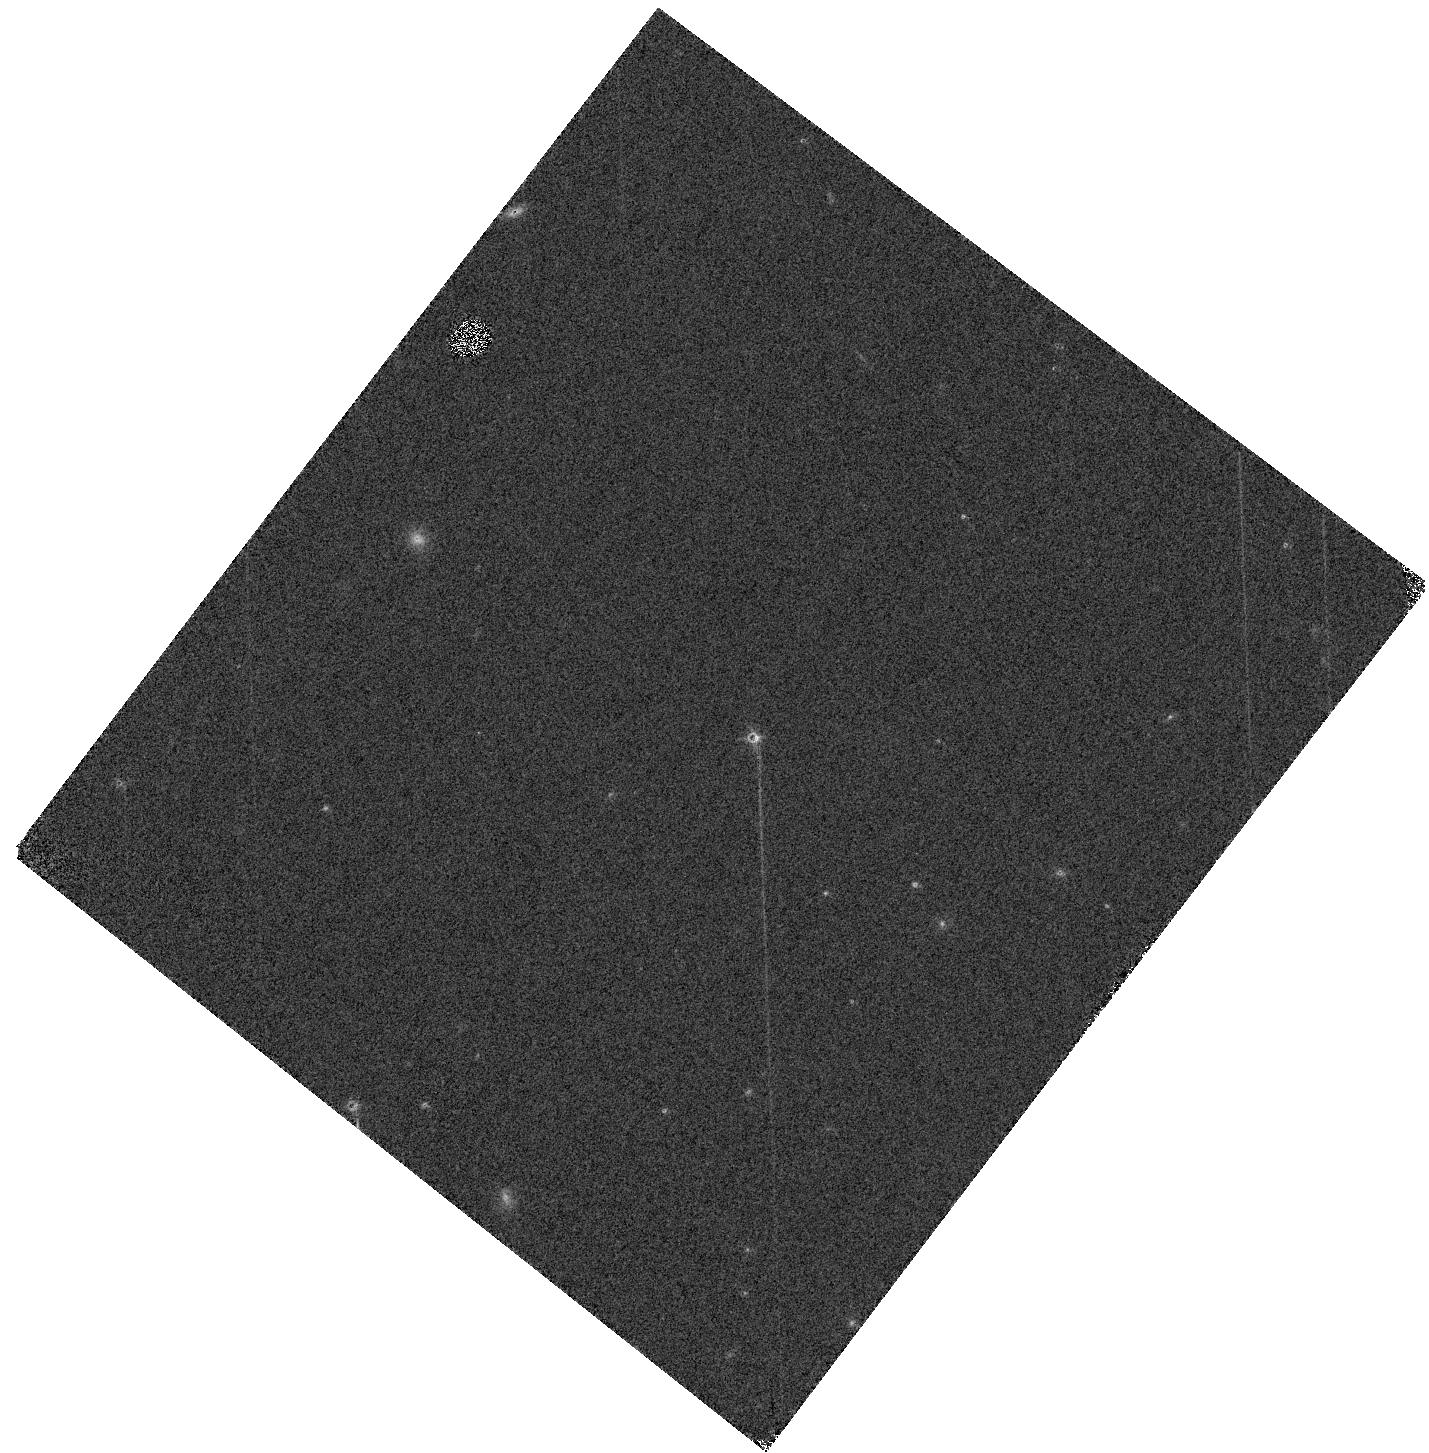
Target: SDSSPJ042348.57-041403.5
Instrument: WFC3/IR
Filter: F139M
Exposure: 2 min
Observation ID: hst_16268_01_wfc3_ir_f139m_iee101

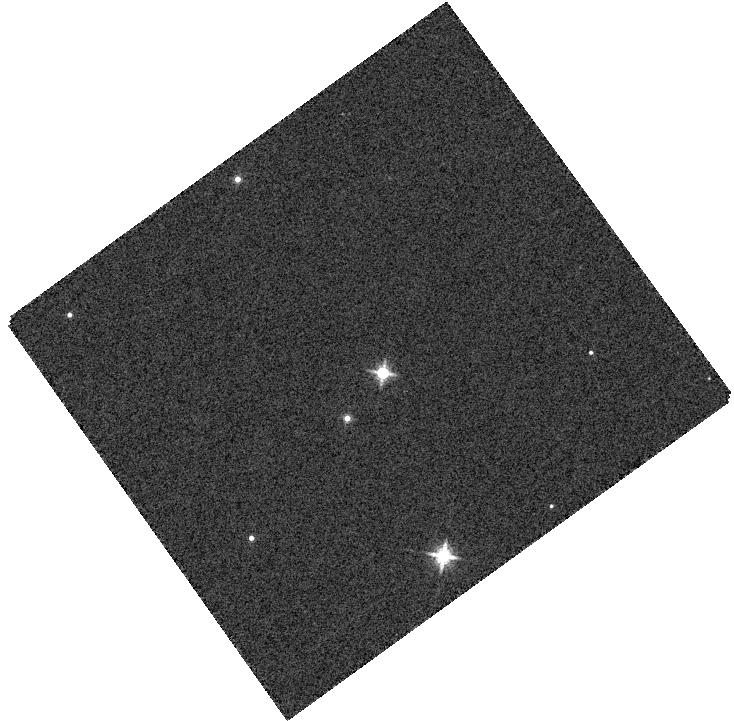
Target: KELU-1
Instrument: WFC3/IR
Filter: F139M
Exposure: 1 min
Observation ID: hst_16268_05_wfc3_ir_f139m_iee105

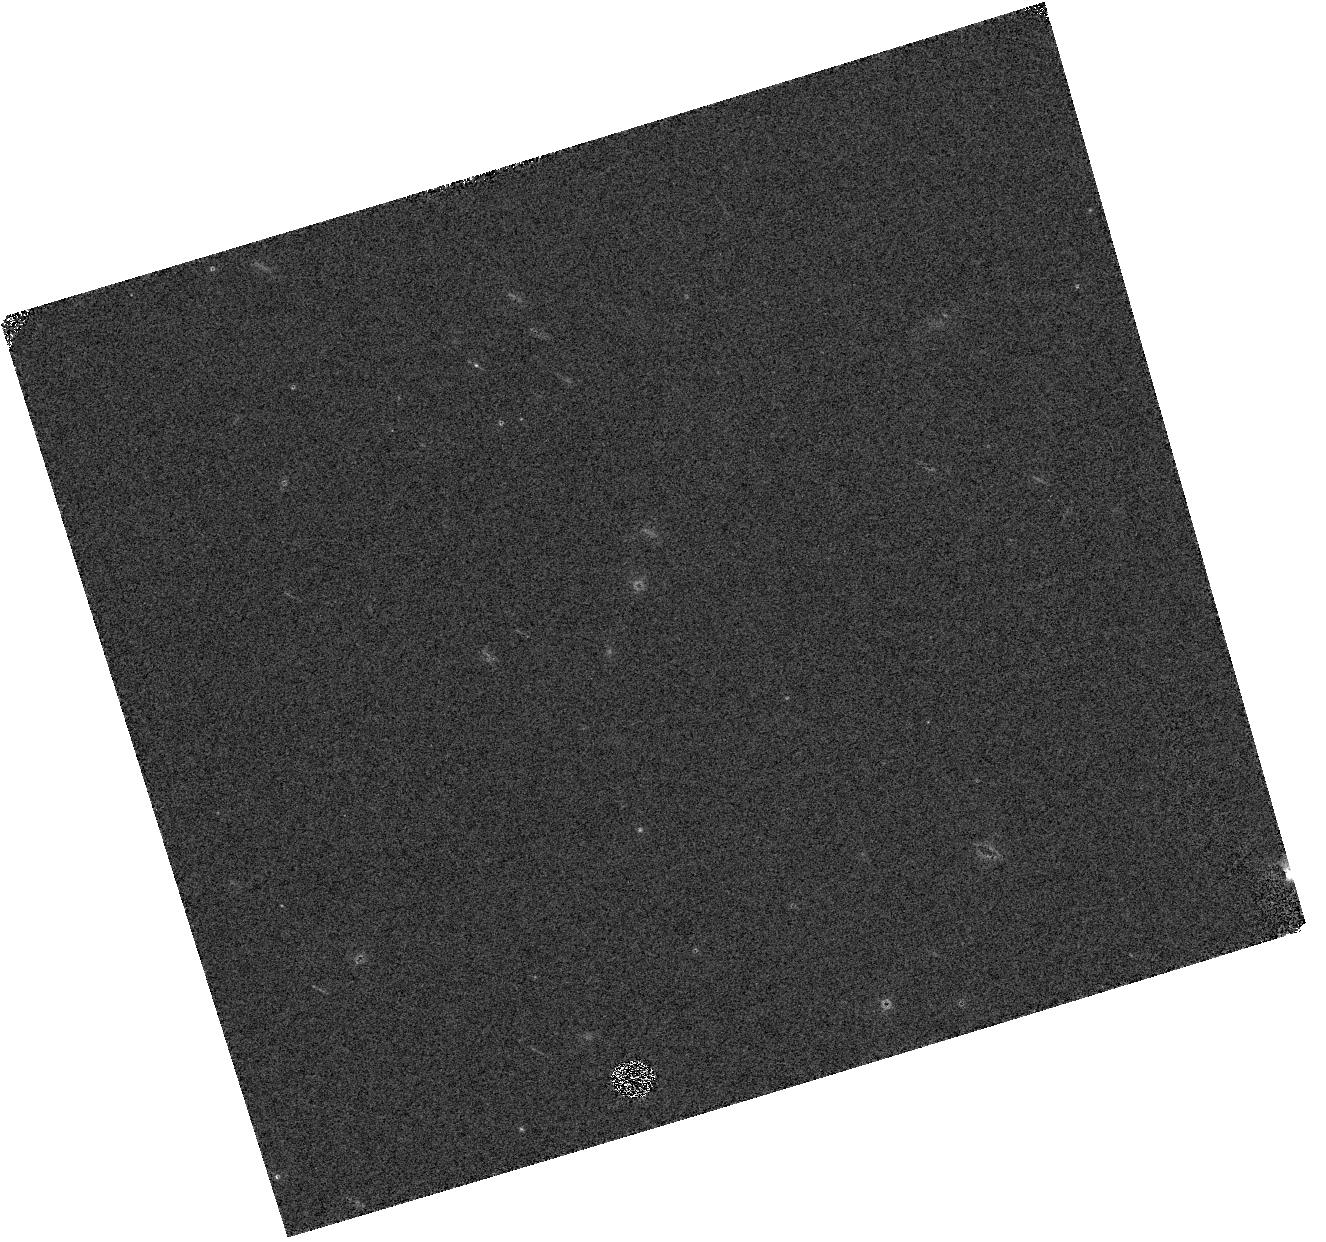
Target: 2MASSWJ1728114+394859
Instrument: WFC3/IR
Filter: F139M
Exposure: 2 min
Observation ID: hst_16268_07_wfc3_ir_f139m_iee107

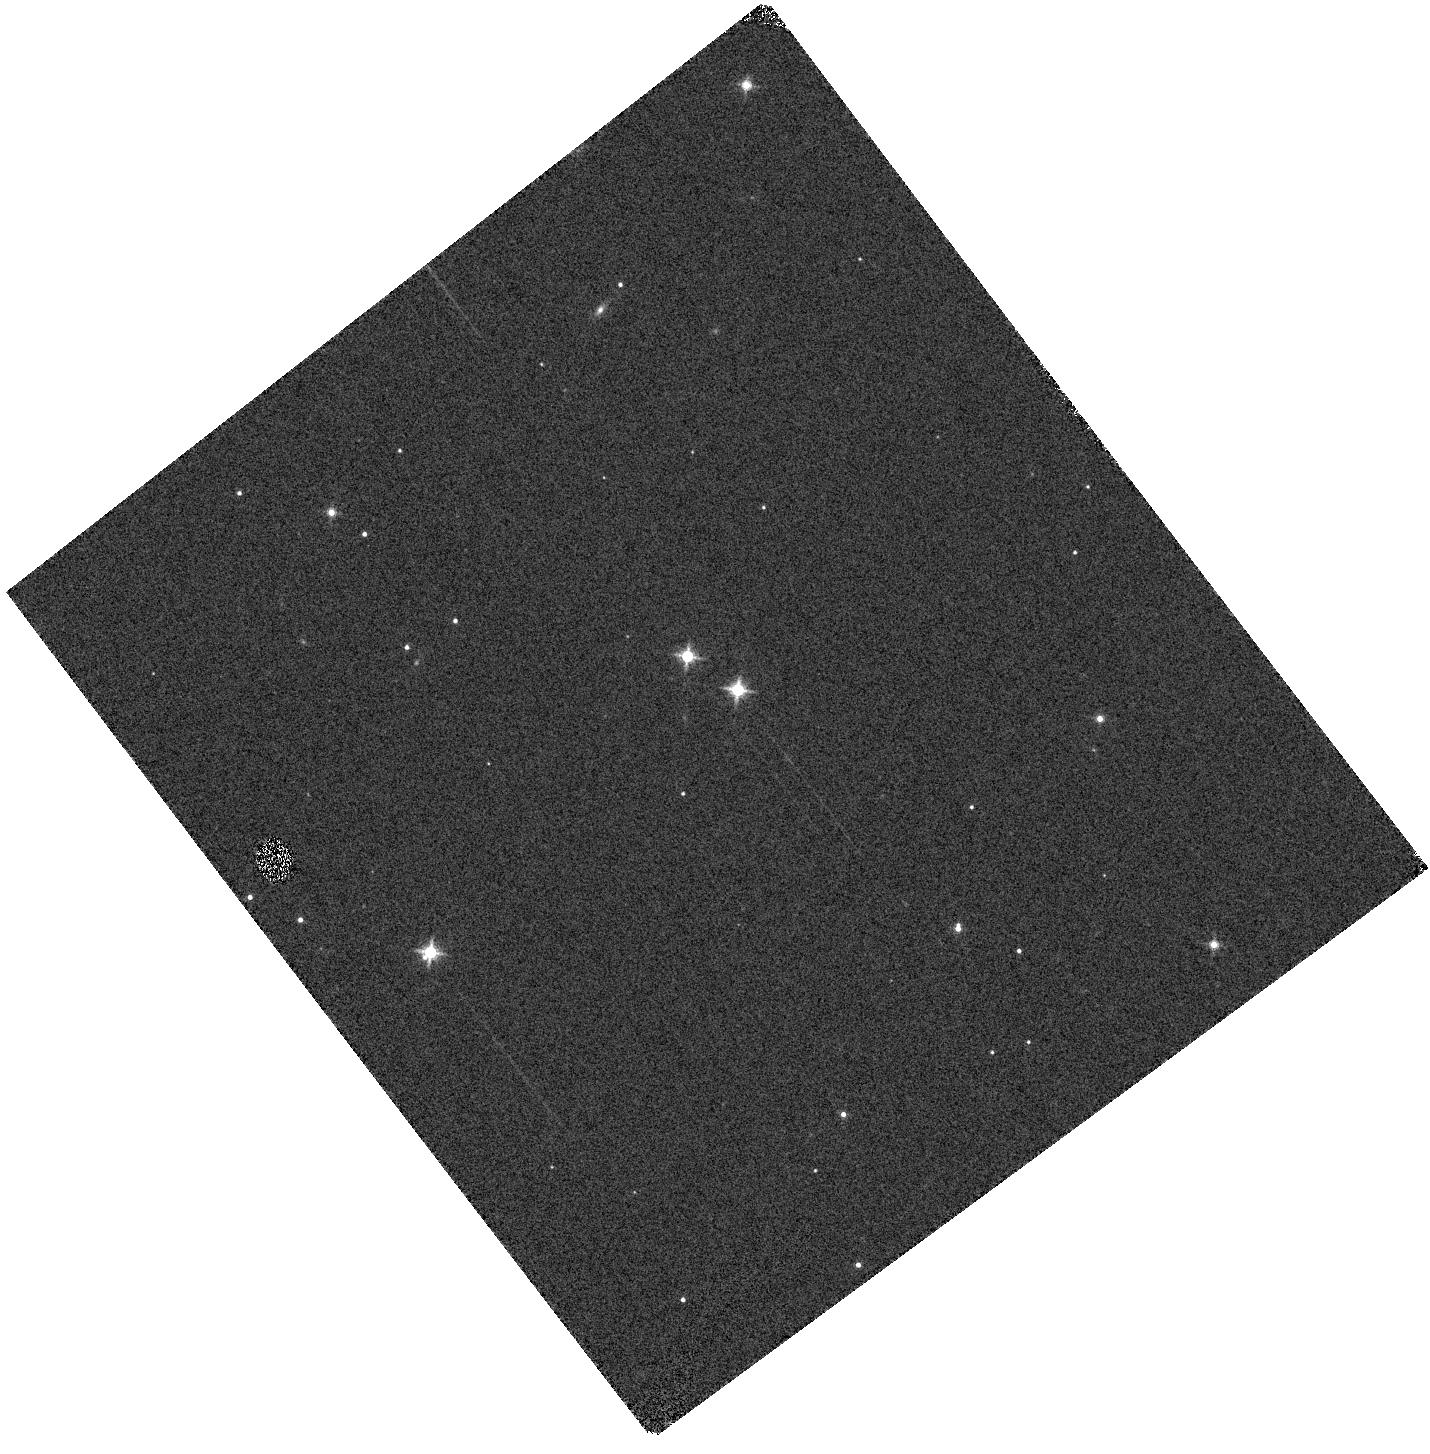
Target: 2MASSWJ2140293+162518
Instrument: WFC3/IR
Filter: F139M
Exposure: 1 min
Observation ID: hst_16268_09_wfc3_ir_f139m_iee109

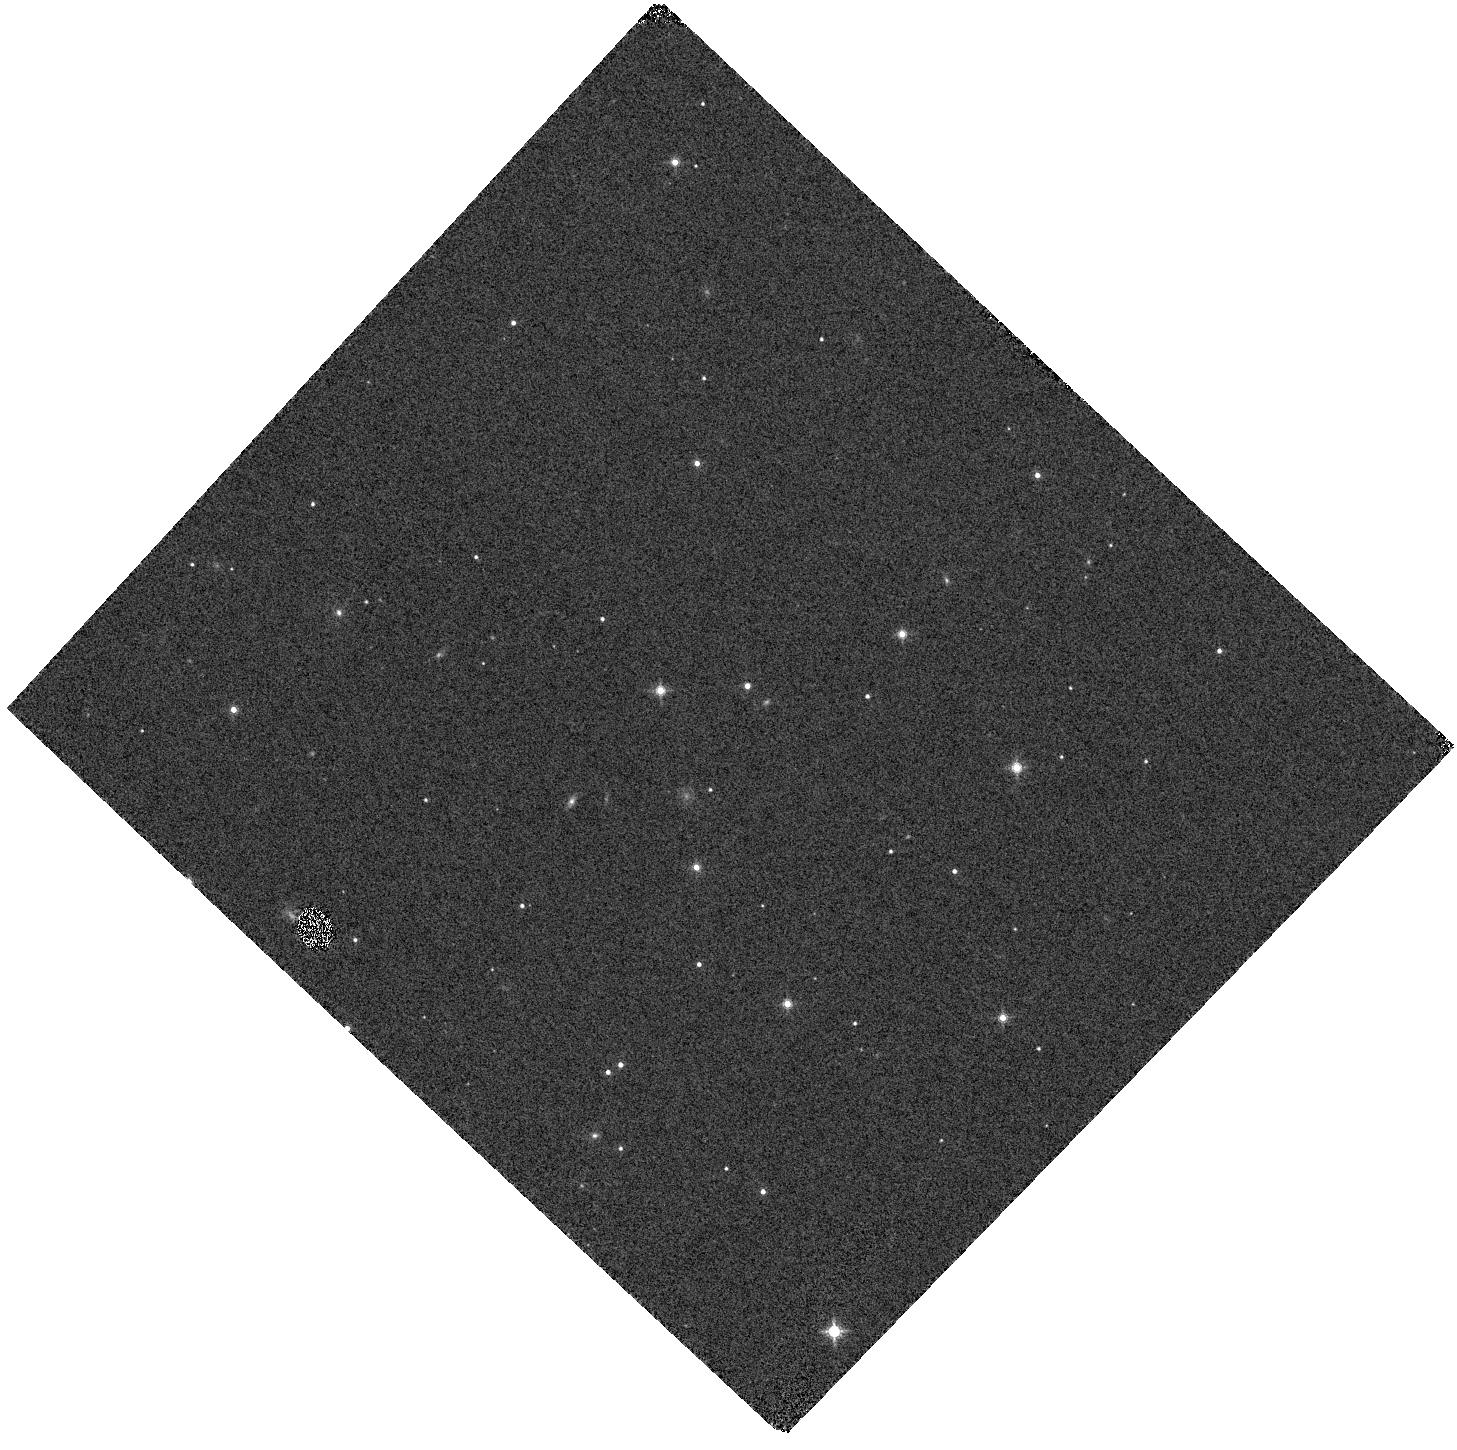
Target: 2MASSJ14044948-3159330
Instrument: WFC3/IR
Filter: F139M
Exposure: 2 min
Observation ID: hst_16268_06_wfc3_ir_f139m_iee106

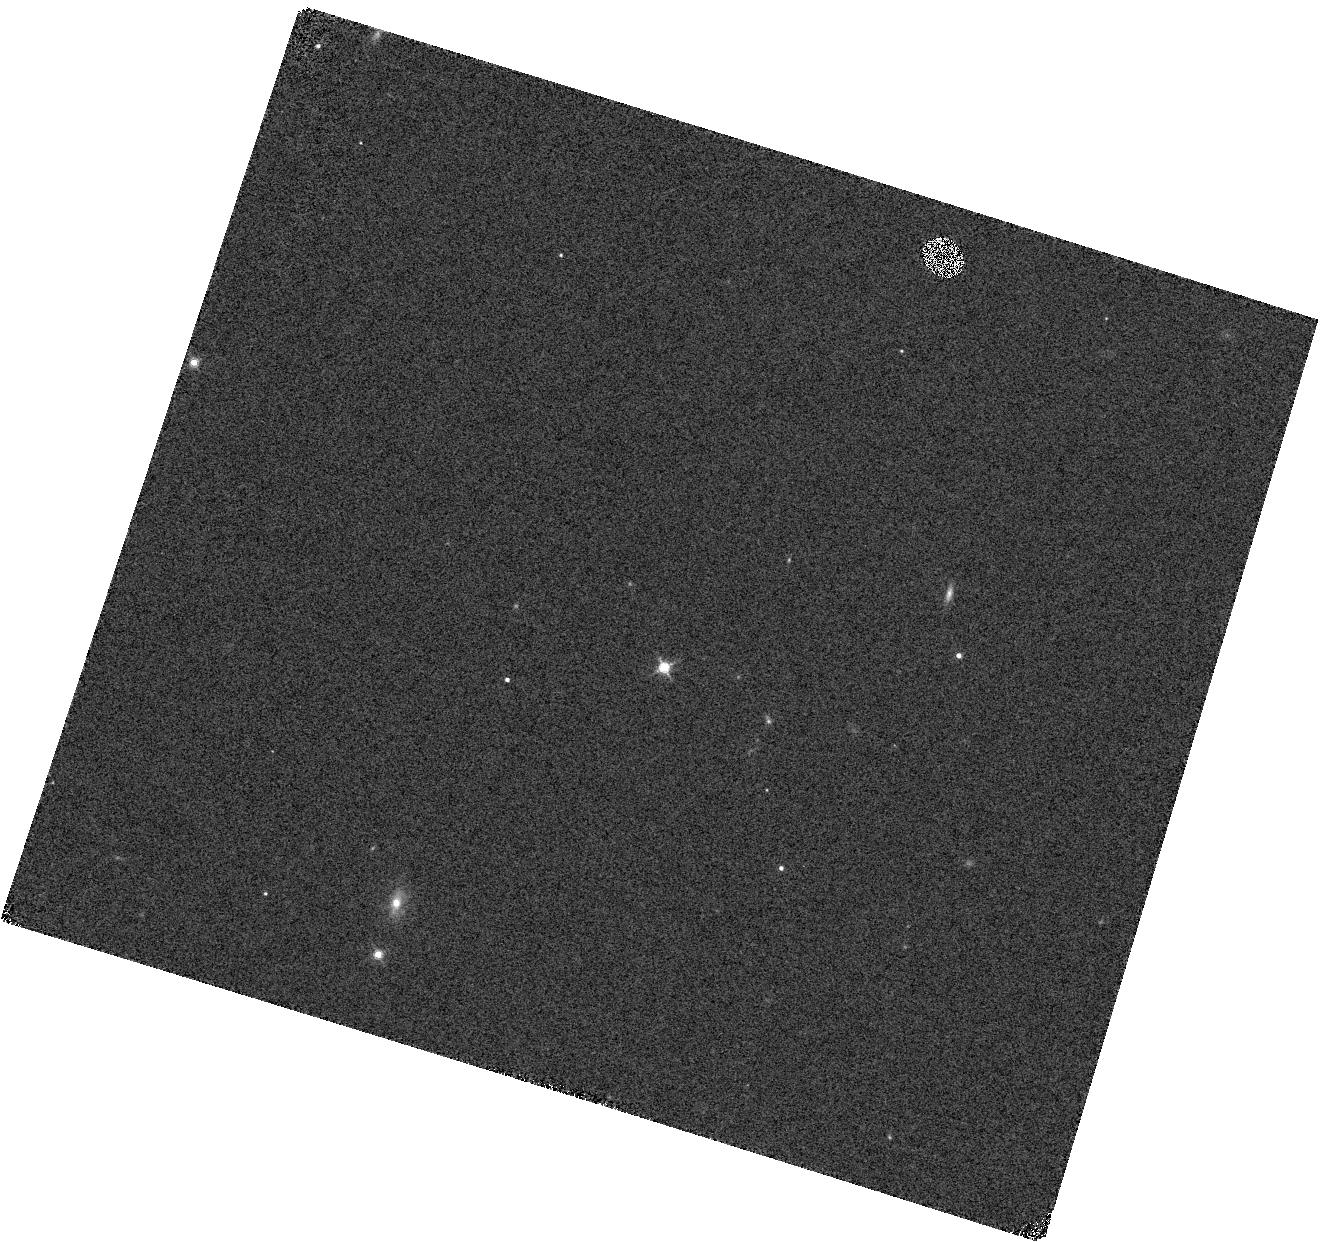
Target: DENISJ225210.7-173013
Instrument: WFC3/IR
Filter: F139M
Exposure: 2 min
Observation ID: hst_16268_10_wfc3_ir_f139m_iee110

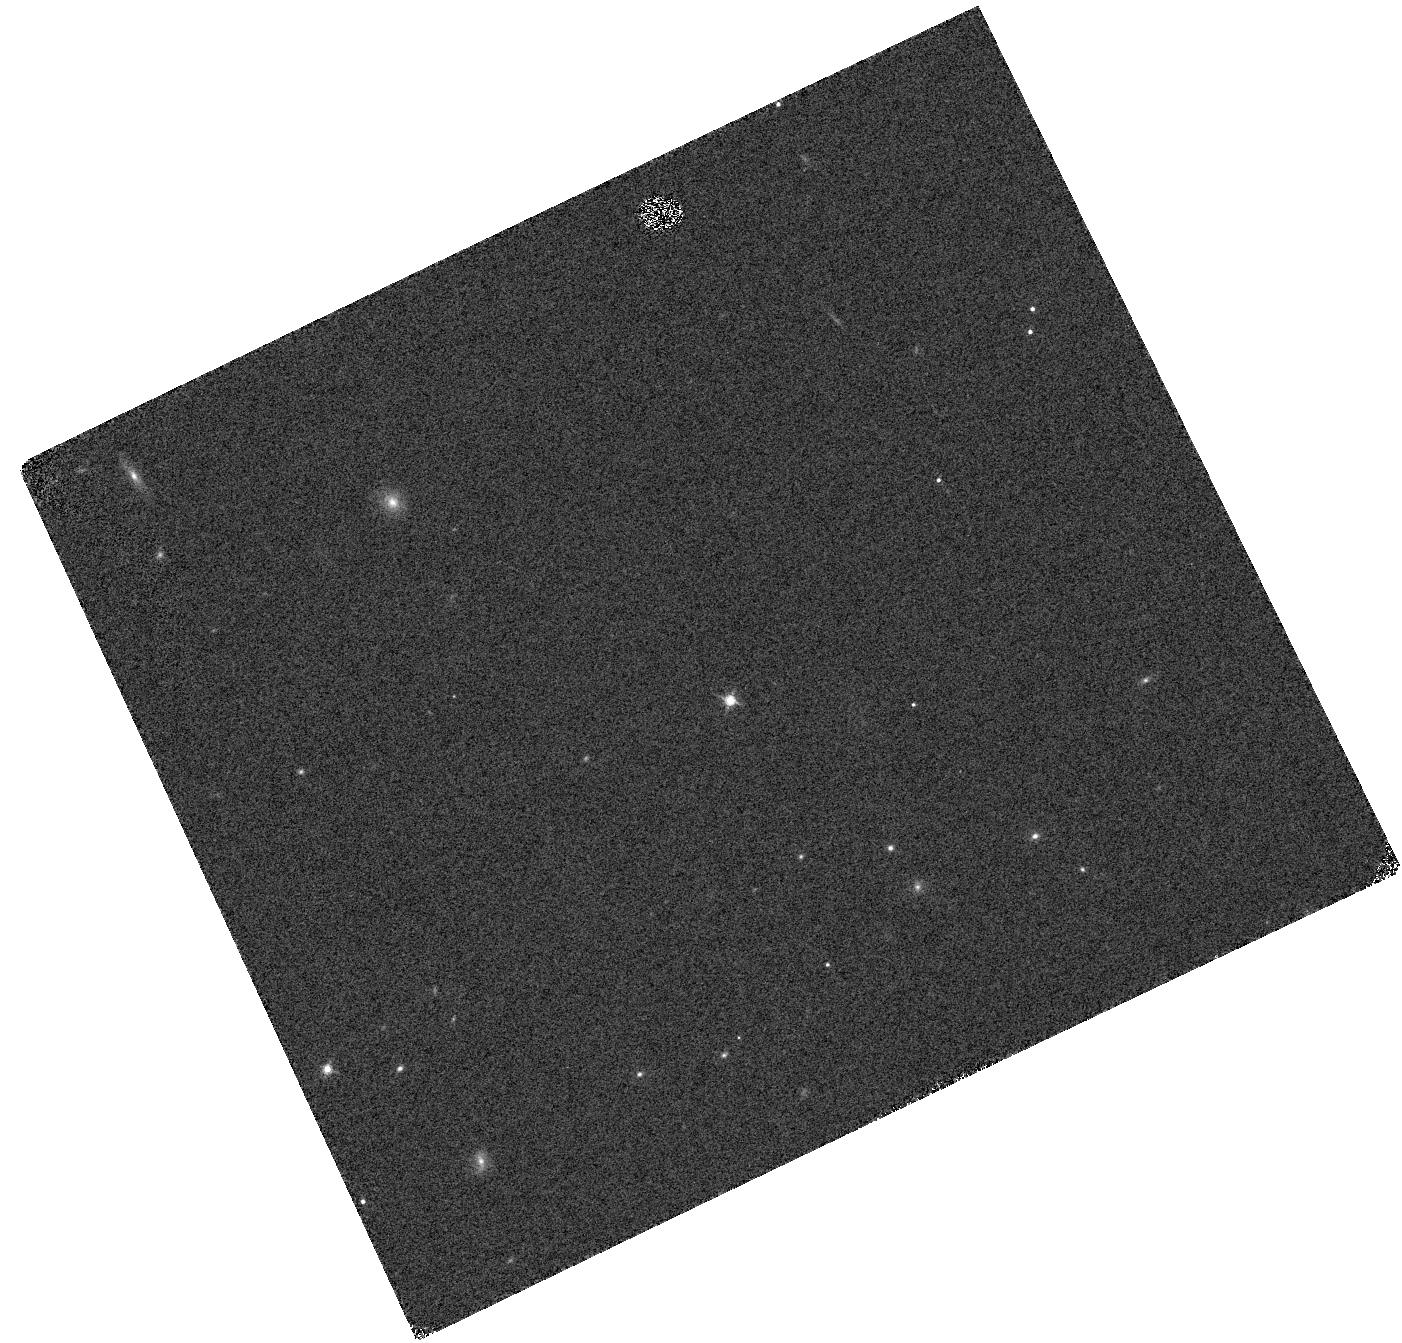
Target: SDSSPJ042348.57-041403.5
Instrument: WFC3/IR
Filter: F139M
Exposure: 2 min
Observation ID: hst_16268_51_wfc3_ir_f139m_iee151

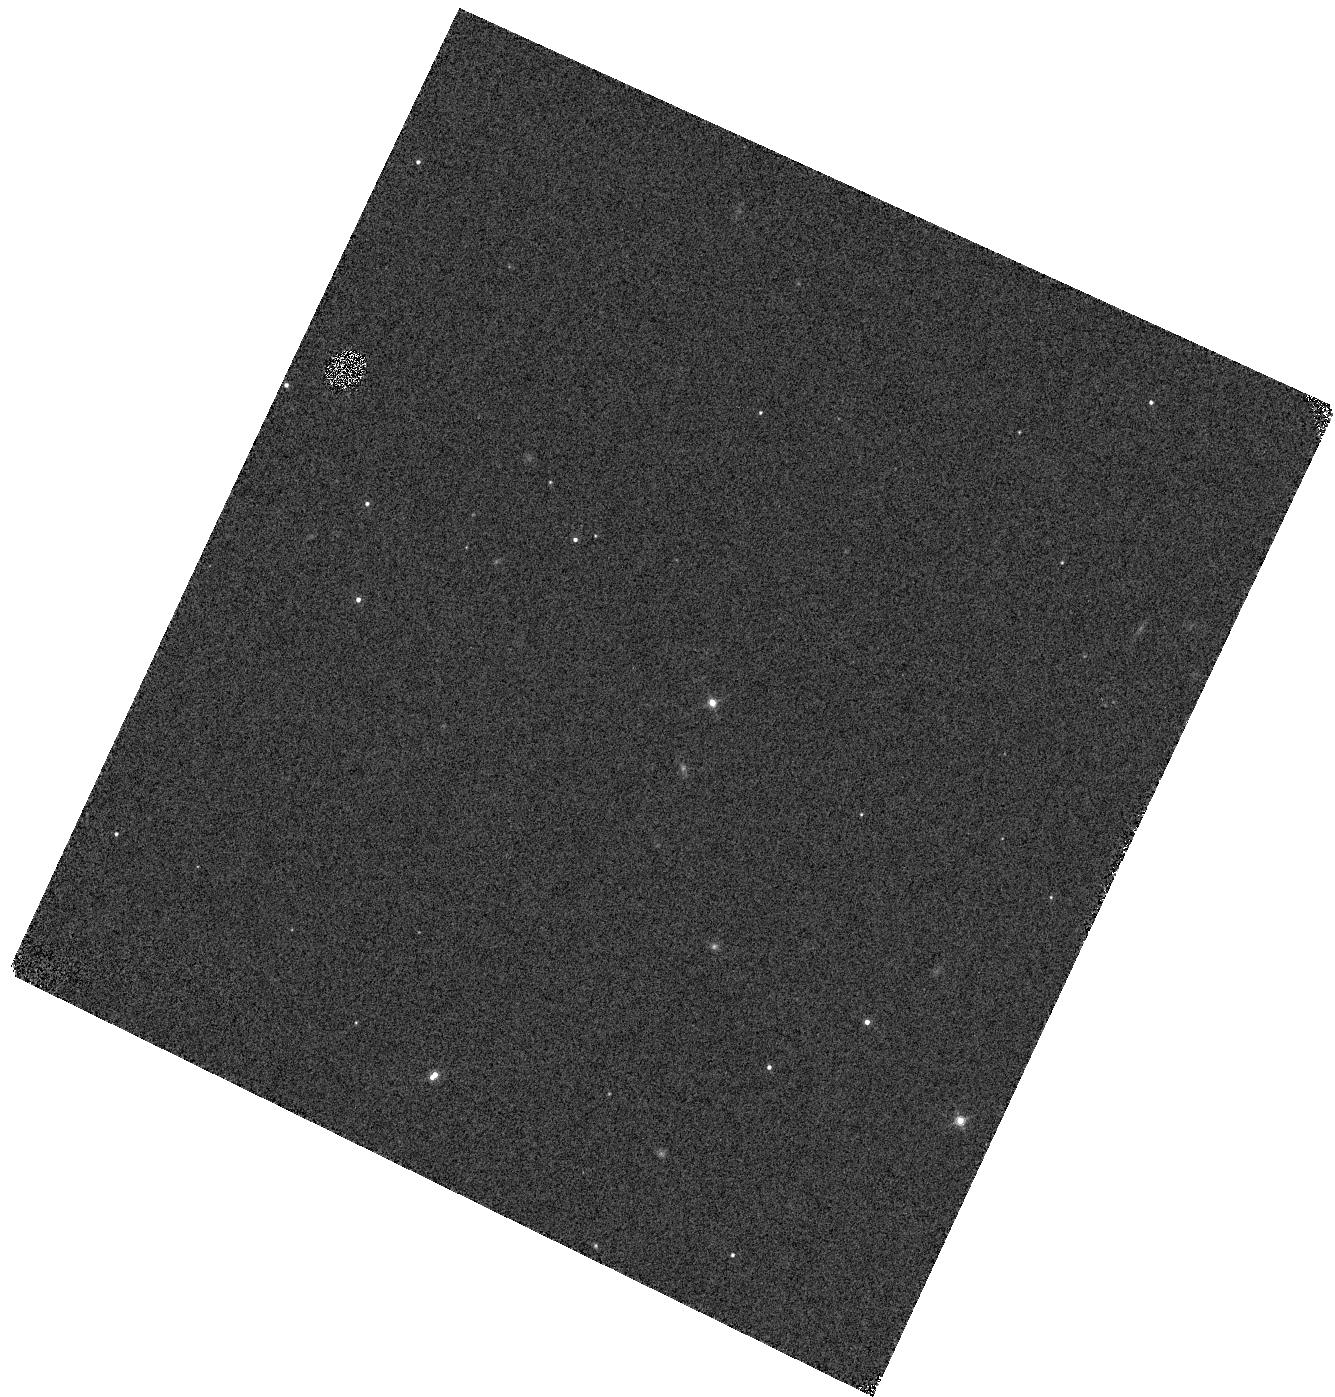
Target: 2MASSWJ1728114+394859
Instrument: WFC3/IR
Filter: F139M
Exposure: 2 min
Observation ID: hst_16268_57_wfc3_ir_f139m_iee157

Resolving Mass Benchmarks for Ultracool Atmospheres (PI: Dupuy, Trent J.)

The atmospheres of low-mass stars and brown dwarfs have cool temperatures that foster abundant molecules, complex chemical and dynamical processes, and poorly understood condensate clouds. Developing accurate models of these atmospheres is critical for a wide range of problems, from interpreting the spectra of directly imaged planets to accurate modeling of the long-term evolution of the lowest-mass planetary systems. Despite increasing theoretical sophistication, evaluating the accuracy of these models has been long been limited by the lack of objects with well-determined fundamental properties. We propose to obtain spatially-resolved optical and IR spectra for a unique sample of ultracool dwarf binaries (M7-T5 spectral types) that have high-precision dynamical masses for the individual components (30-100 Jupiter masses), derived from more than decade of orbit monitoring. Mass measurements break degeneracies between poorly known model parameters, such as those governing cloud formation and fundamental properties like surface gravity. Our HST spectra for this sample of binary systems will establish the gold standard for studies of ultracool atmospheric physics. This is the only sample of ultracool binaries that are resolvable by HST (and JWST in the future) that have precisely measured component masses.